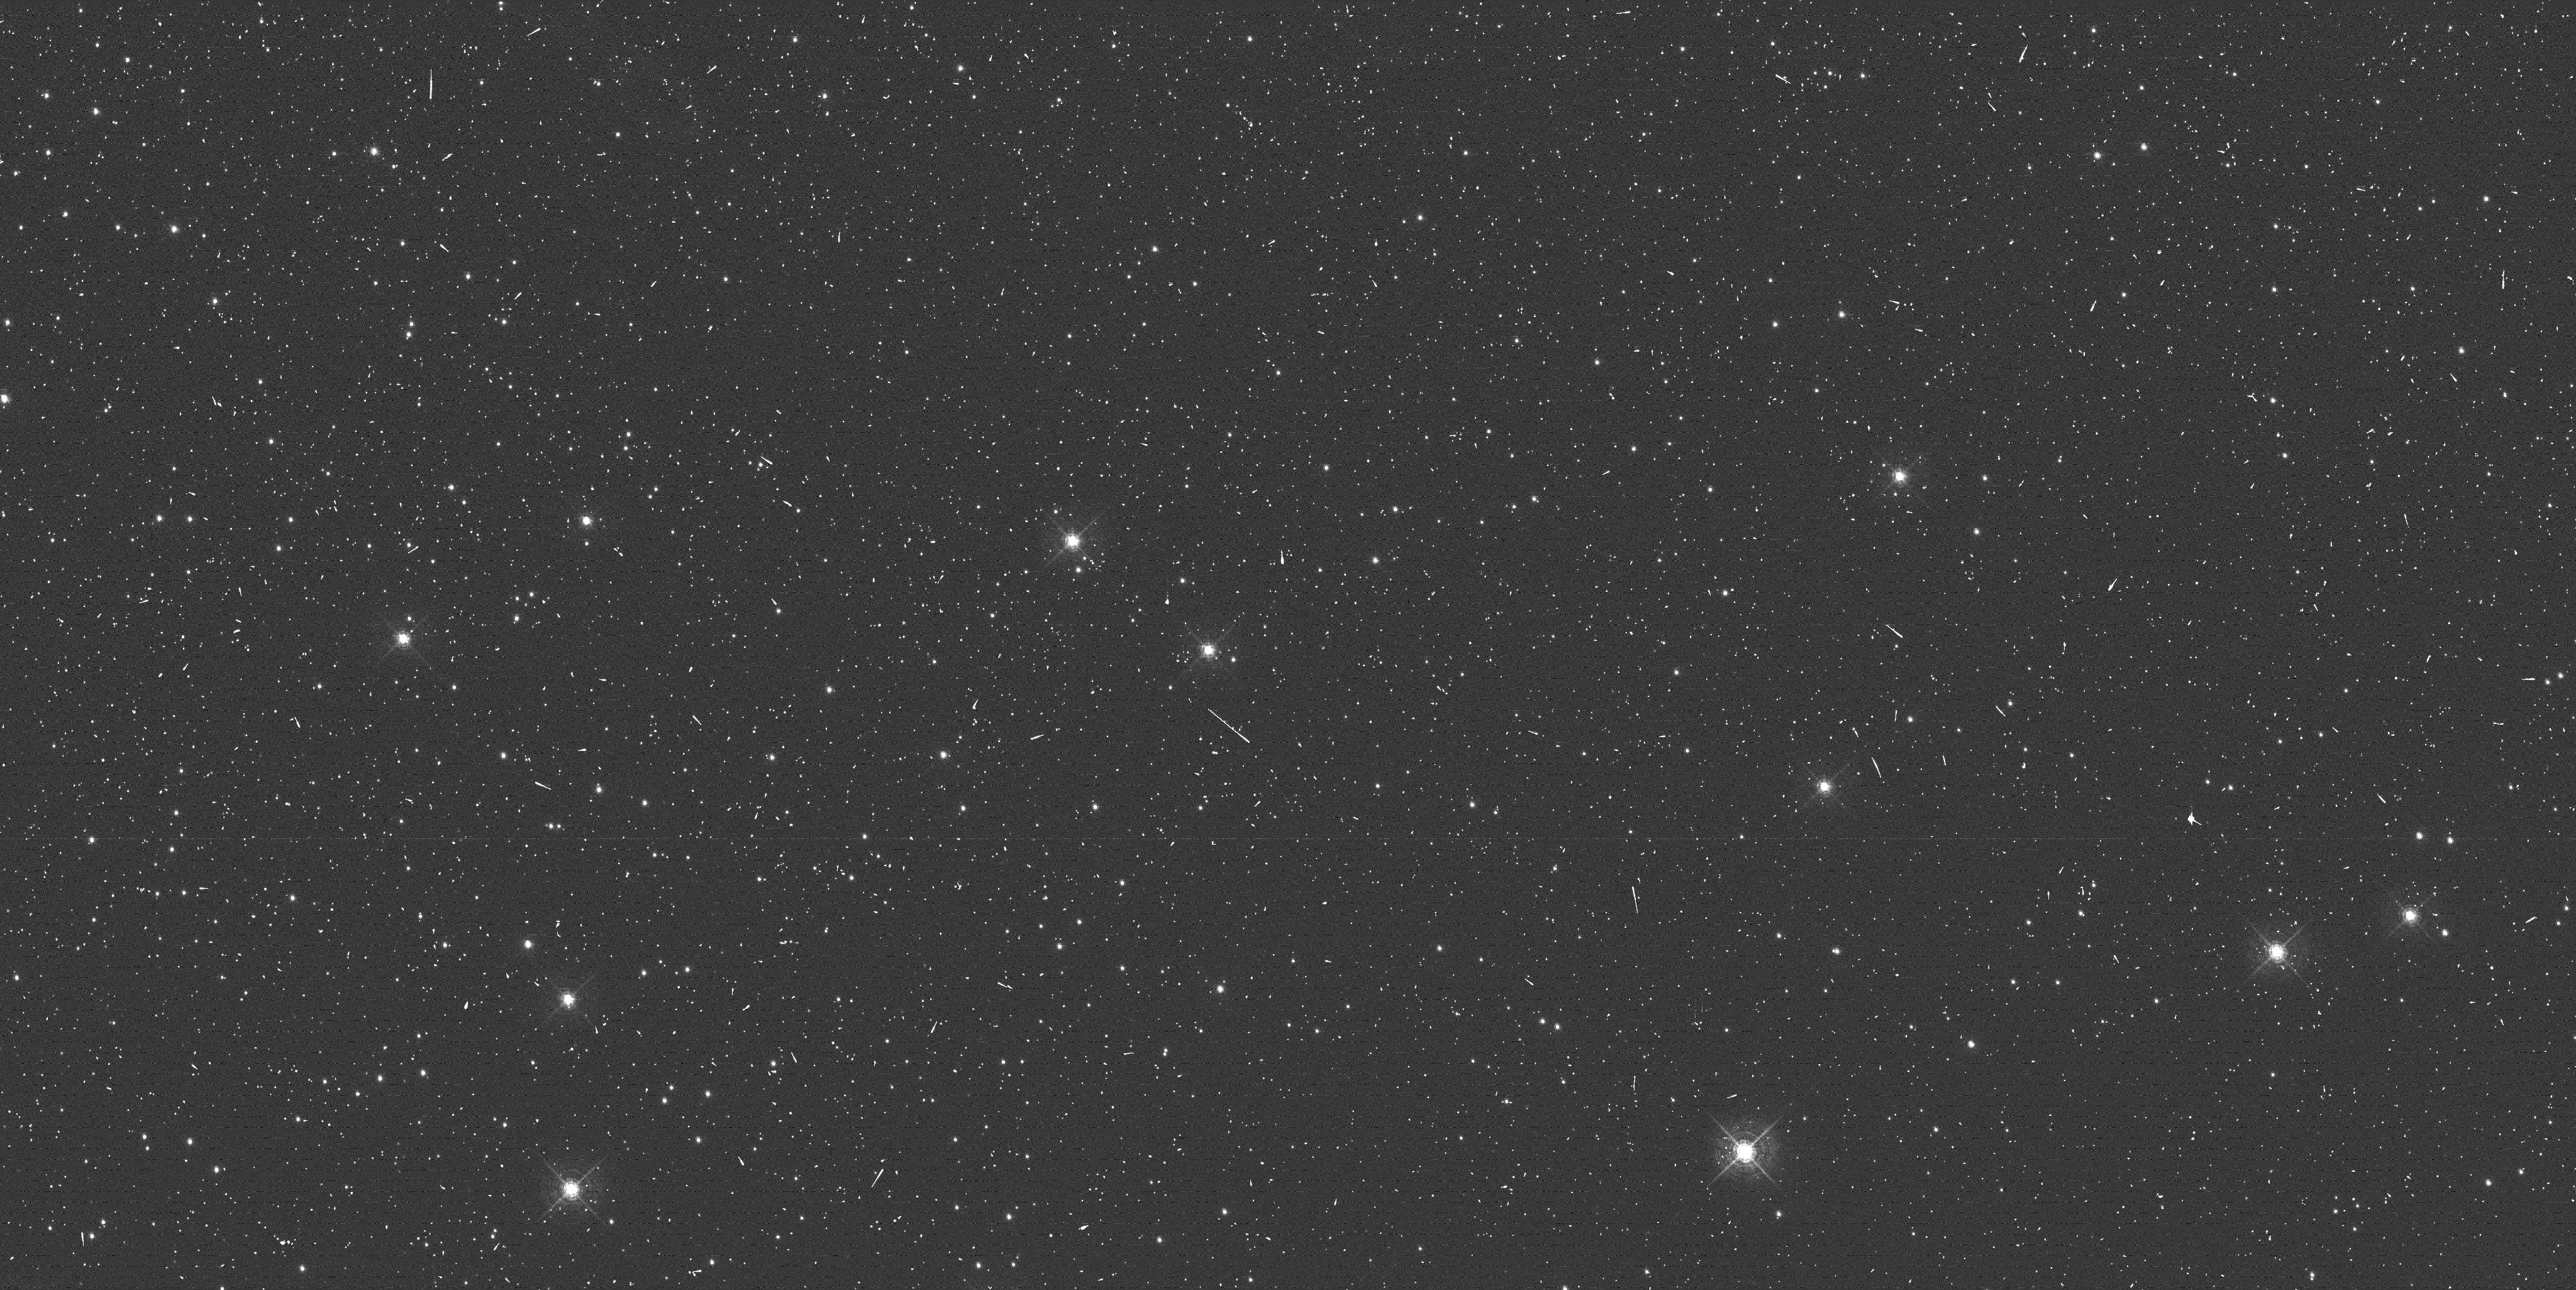
Target: NGC-104
Instrument: WFC3/UVIS
Filter: F502N
Exposure: 6 min
Observation ID: ibwf01f0q

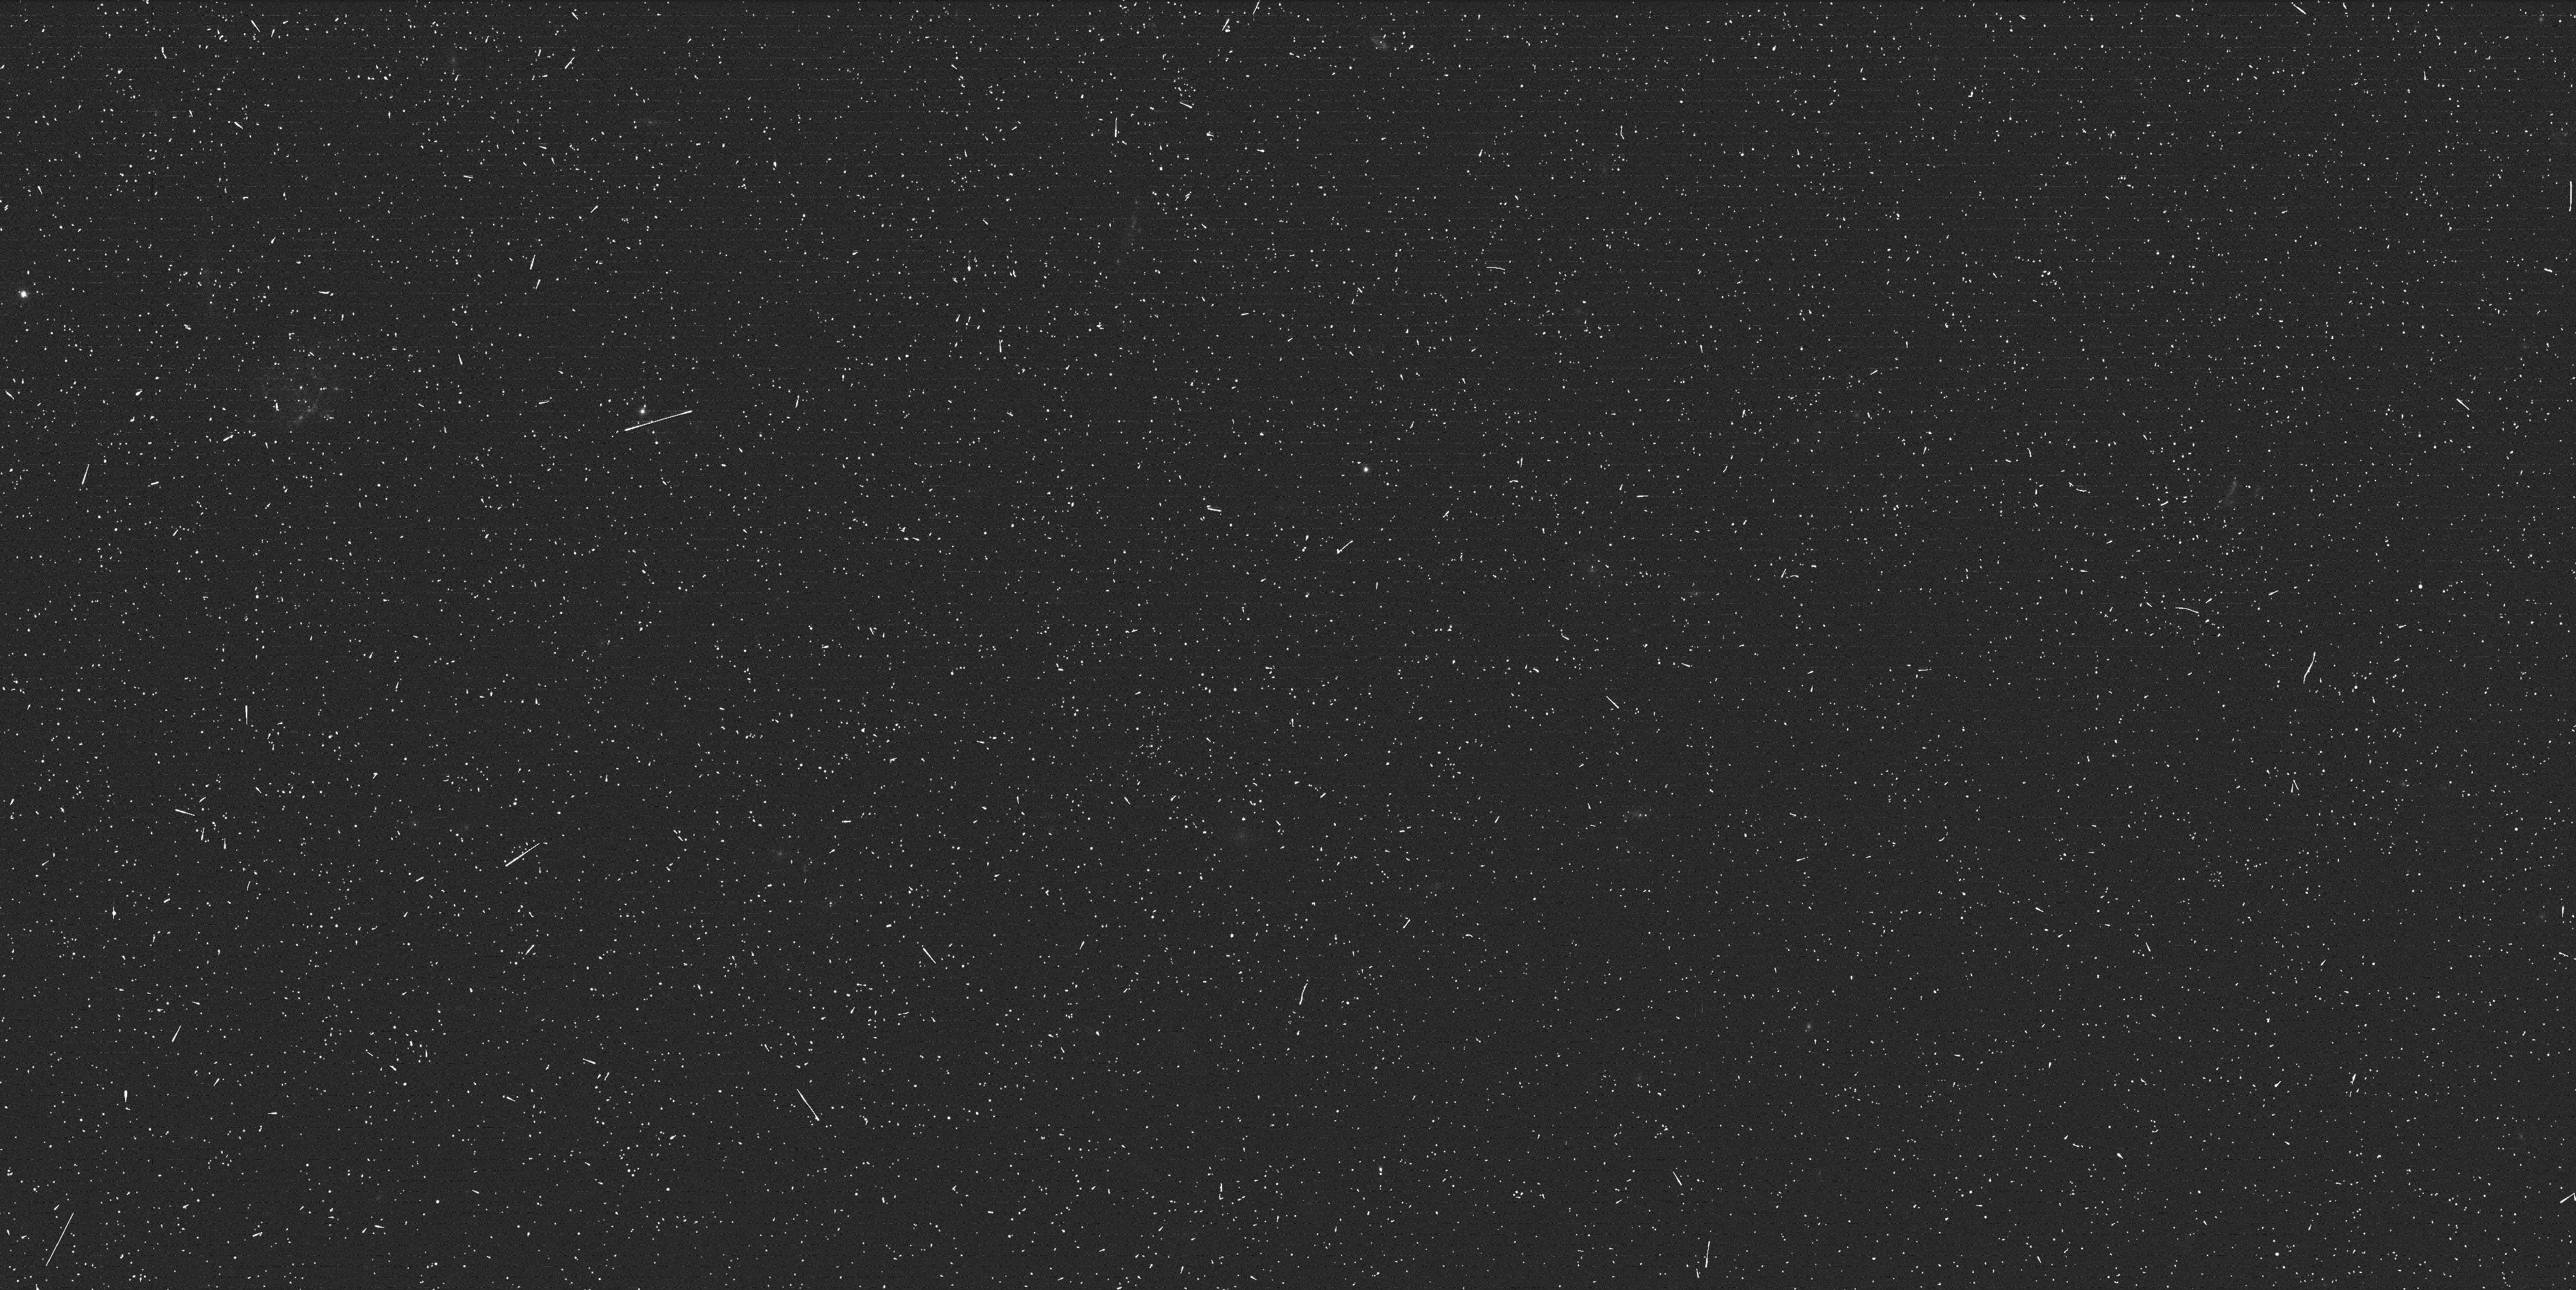
Target: ABELL611
Instrument: WFC3/UVIS
Filter: F390W
Exposure: 8 min
Observation ID: ibwf02cwq

WFC3/UVIS Charge Injection (PI: Noeske, Kai G.)

This program obtains WFC3/UVIS images of external targets (star clusters and extended objects), as well as internal dark, bias and flatfield images. These data will be used to (1) monitor the performance of Charge Injection (CI) to mediate Charge Transfer Efficiency losses (CTE) while the UVIS CTE evolves, (2) test the performance of CI on different types of science targets, (3) monitor the evolution of CTE and calibrate a correction algorithm to restore CTE losses.